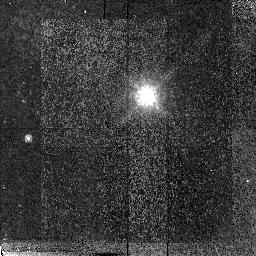
Target: 1ES0502+675. Instrument: NICMOS/NIC2. Filter: F160W. Exposure: 23 min. Observation ID: n4jp25010

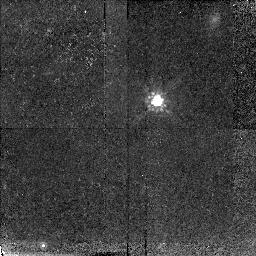
Target: S50454+844. Instrument: NICMOS/NIC2. Filter: F160W. Exposure: 32 min. Observation ID: n4jp01010

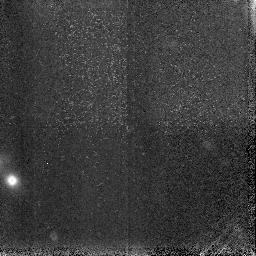
Target: field at RA 38.215°, Dec 20.308°. Instrument: NICMOS/NIC3. Filter: F160W. Exposure: 5 min. Observation ID: n4jp12030

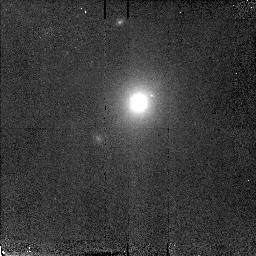
Target: EXO0706+592. Instrument: NICMOS/NIC2. Filter: F160W. Exposure: 6 min. Observation ID: n4jp10010

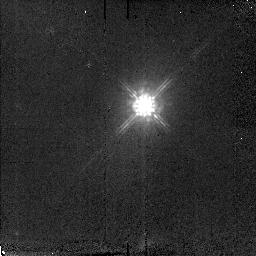
Target: PG1418+546. Instrument: NICMOS/NIC2. Filter: F160W. Exposure: 6 min. Observation ID: n4jp02010

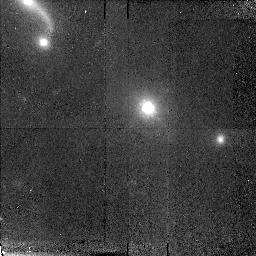
Target: MS1407+599. Instrument: NICMOS/NIC2. Filter: F160W. Exposure: 23 min. Observation ID: n4jp29010

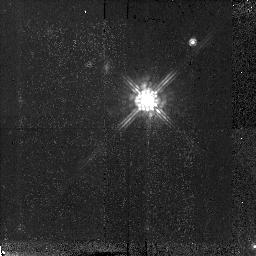
Target: PKS1749+096. Instrument: NICMOS/NIC2. Filter: F160W. Exposure: 17 min. Observation ID: n4jp06010

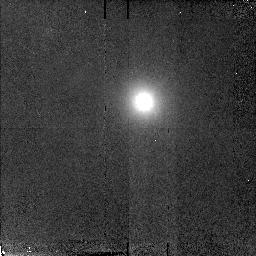
Target: 1ES1212+078. Instrument: NICMOS/NIC2. Filter: F160W. Exposure: 6 min. Observation ID: n4jp11010

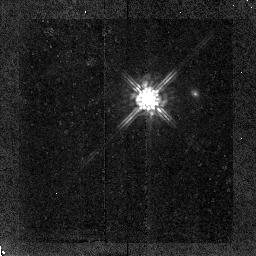
Target: OJ287. Instrument: NICMOS/NIC2. Filter: F160W. Exposure: 15 min. Observation ID: n4jp05010

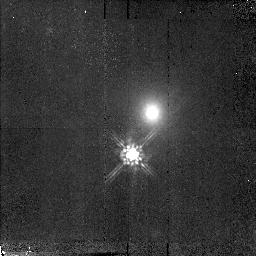
Target: MS0607+710. Instrument: NICMOS/NIC2. Filter: F160W. Exposure: 15 min. Observation ID: n4jp20010

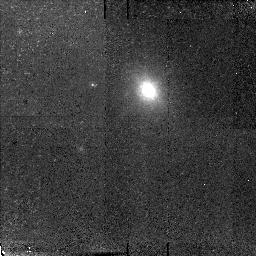
Target: MS2143+070. Instrument: NICMOS/NIC2. Filter: F160W. Exposure: 16 min. Observation ID: n4jp18010

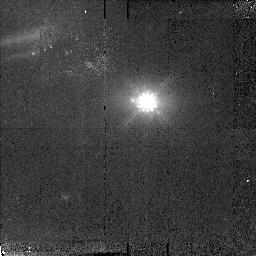
Target: H2356-309. Instrument: NICMOS/NIC2. Filter: F160W. Exposure: 14 min. Observation ID: n4jp13010

The Two Types of BL Lac Objects: Extrema of Jet Physics (PI: Urry, Claudia Megan)

The two types of BL Lac objects offer a unique opportunity to explore the physical link between jet formation and galaxy- scale processes in AGN. BL Lacs are dominated by an aligned relativistic jet, and the frequency of its synchrotron peak defines their type as either ``Low-frequency peaked BL Lacs'' (LBL) or ``High-frequency peaked BL Lacs'' (HBL). The systematically different peak frequencies imply markedly different magnetic fields and particle energies --- i.e., different jet physics. There are reasons to expect differences in large-scale properties as well, based on estimated space densities and cosmic evolution. If so, the host galaxies should be systematically different, which would establish a direct connection between energy balance within the jet and processes on scales 10 million times larger. NICMOS is the most sensitive probe of AGN host galaxies, even for the reddest BL Lacs in our sample. We therefore propose a NIC2 F160W snapshot survey of two carefully selected LBL and HBL samples, well matched in redshift and intrinsic AGN power. This builds on our WFPC2 survey of a well-defined sample of 97 BL Lac objects, for which host galaxies were detected in 90\ simulations predict ~100\ provide essential constraints on galaxy properties --- luminosity, size, morphology, and color --- including an unprecedented ensemble of host galaxy color profiles at subarcsecond spatial resolution.